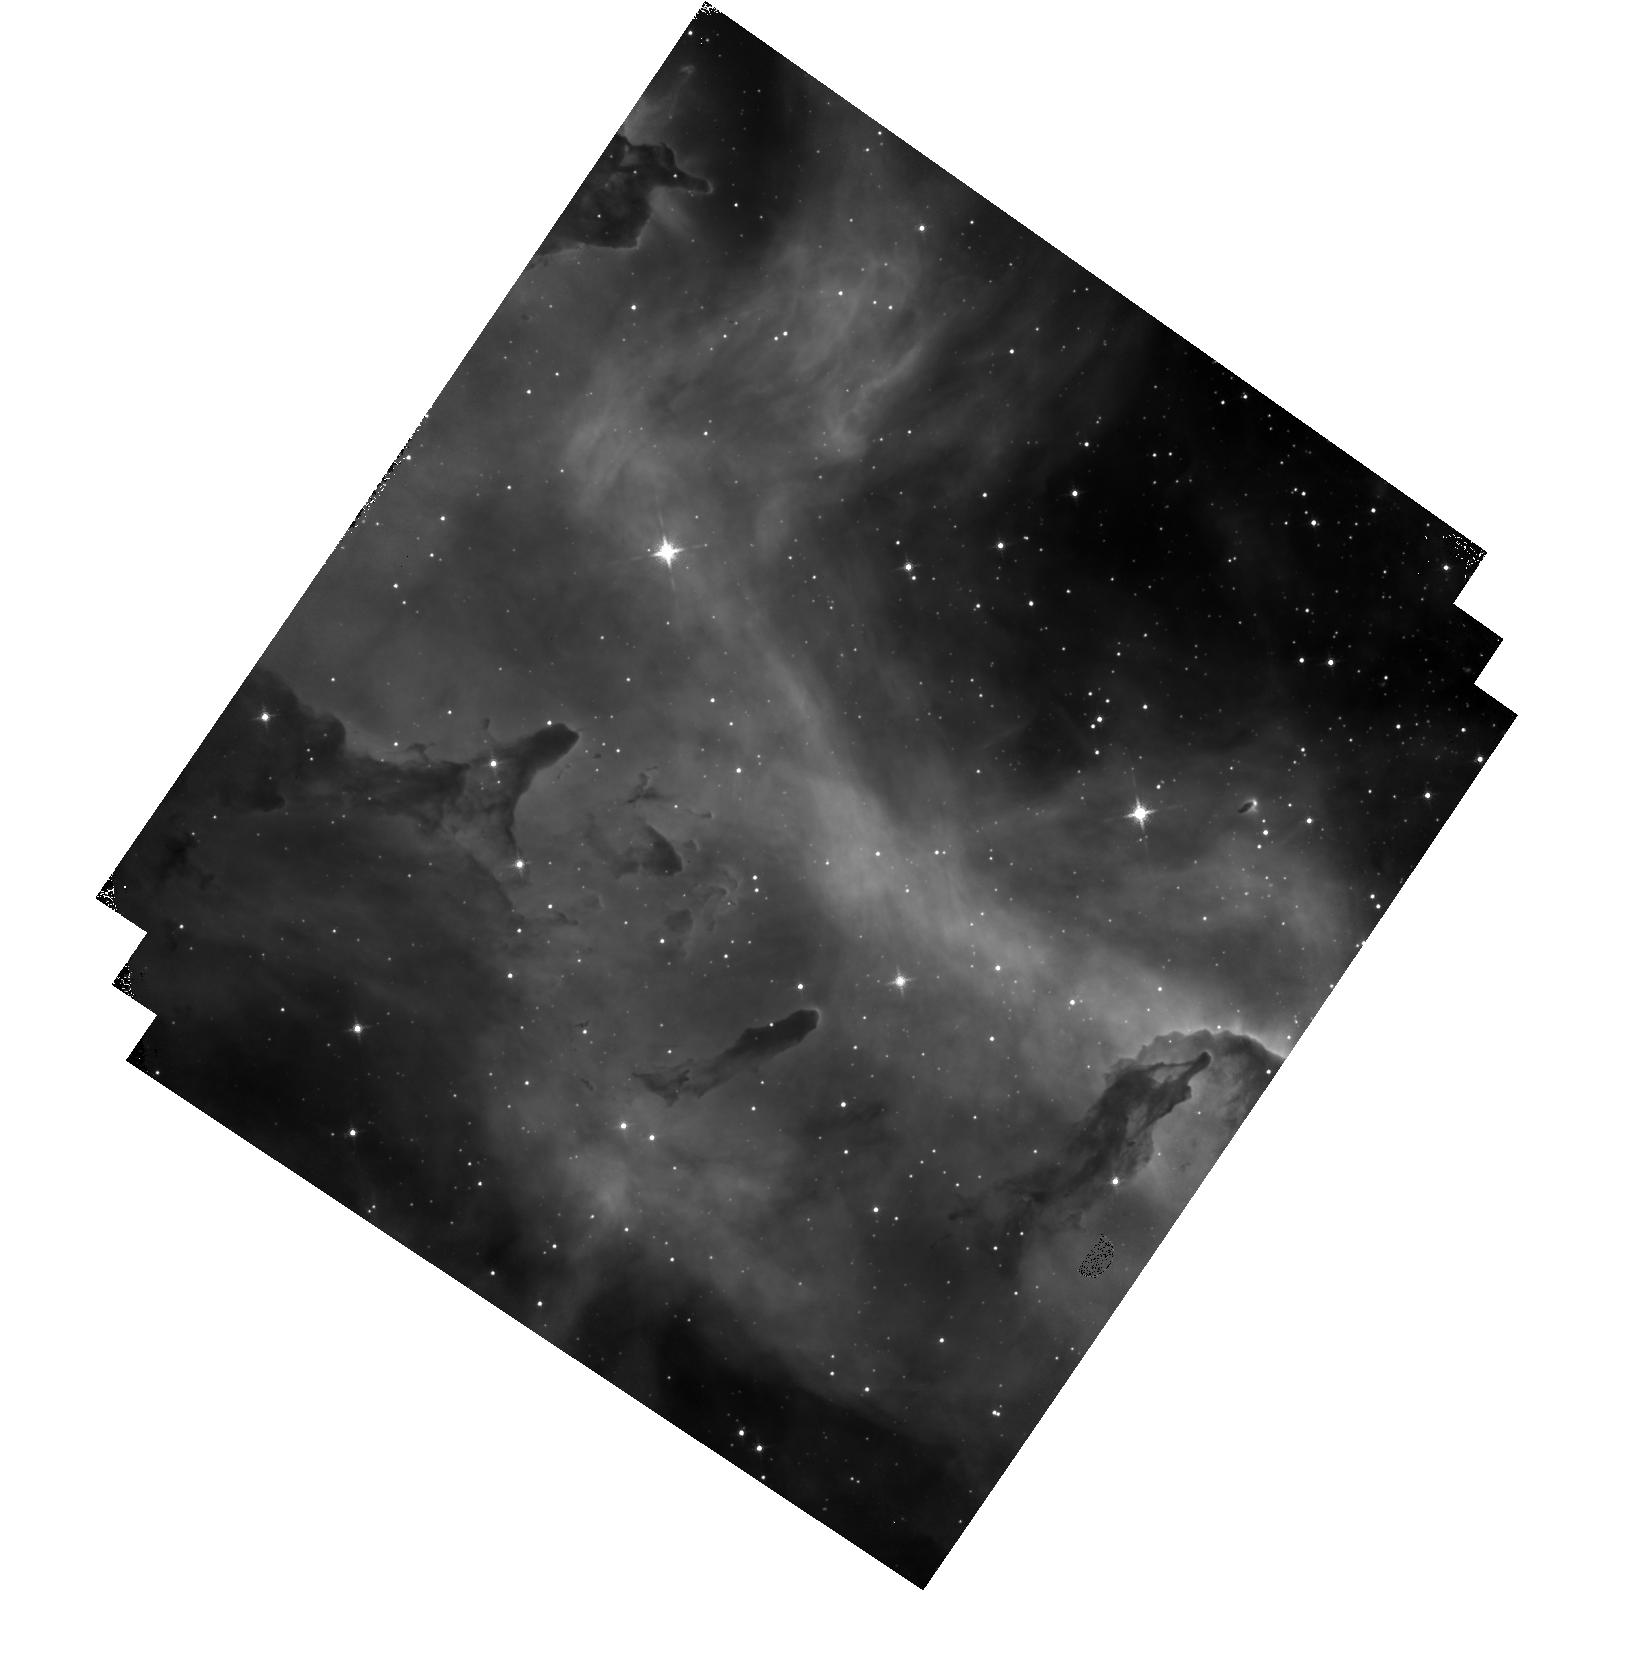
Target: ESO-127-18. Instrument: WFC3/IR. Filter: F128N. Exposure: 12 min. Observation ID: hst_13038_09_wfc3_ir_f128n_ibya09

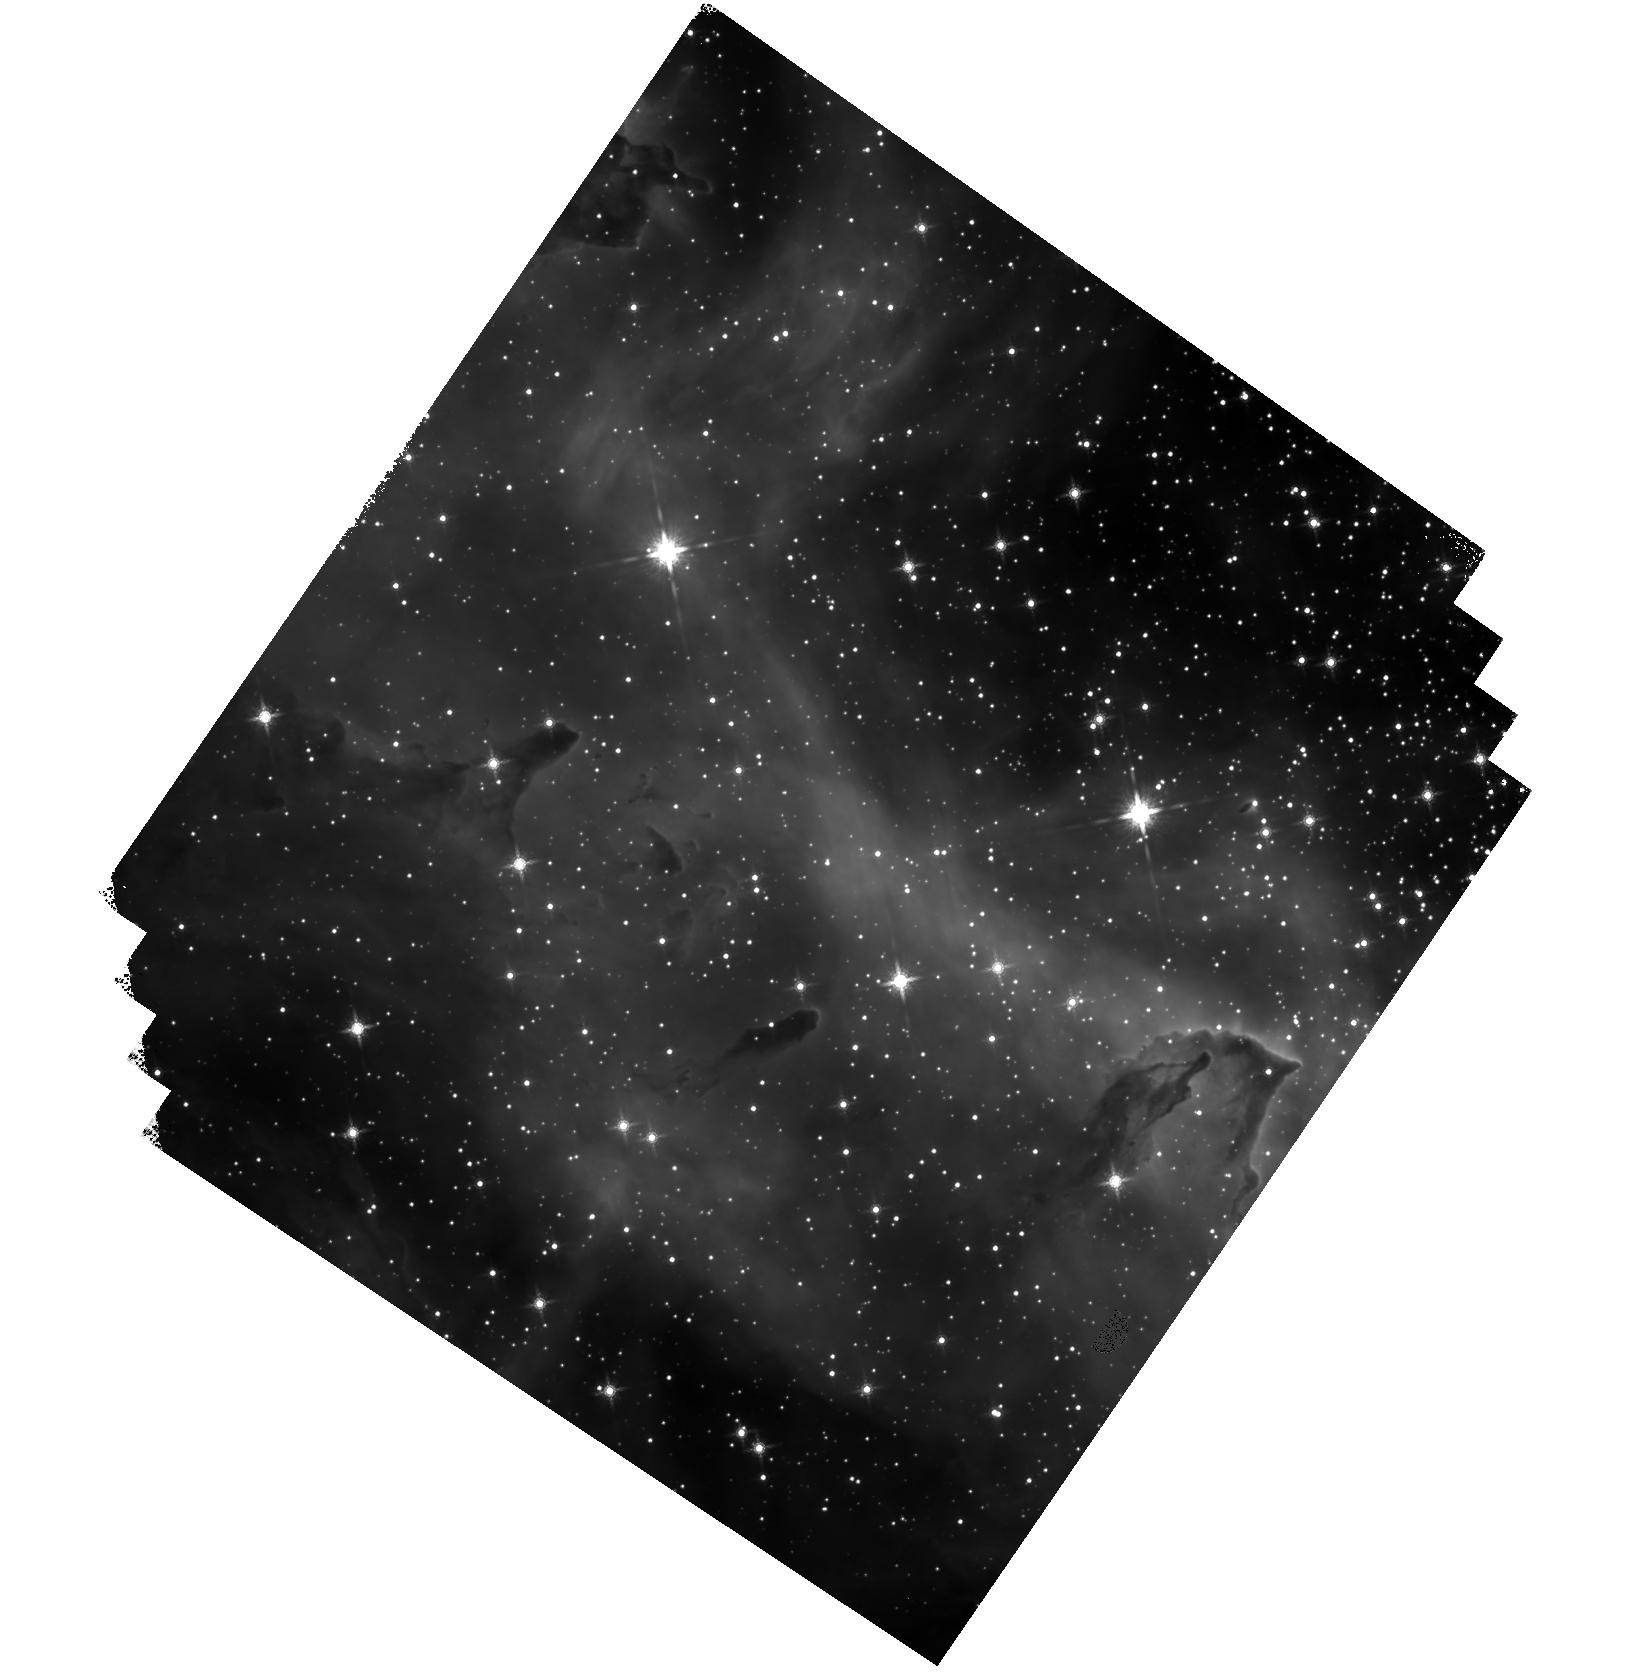
Target: ESO-127-18. Instrument: WFC3/IR. Filter: F160W. Exposure: 16 min. Observation ID: hst_13038_09_wfc3_ir_f160w_ibya09

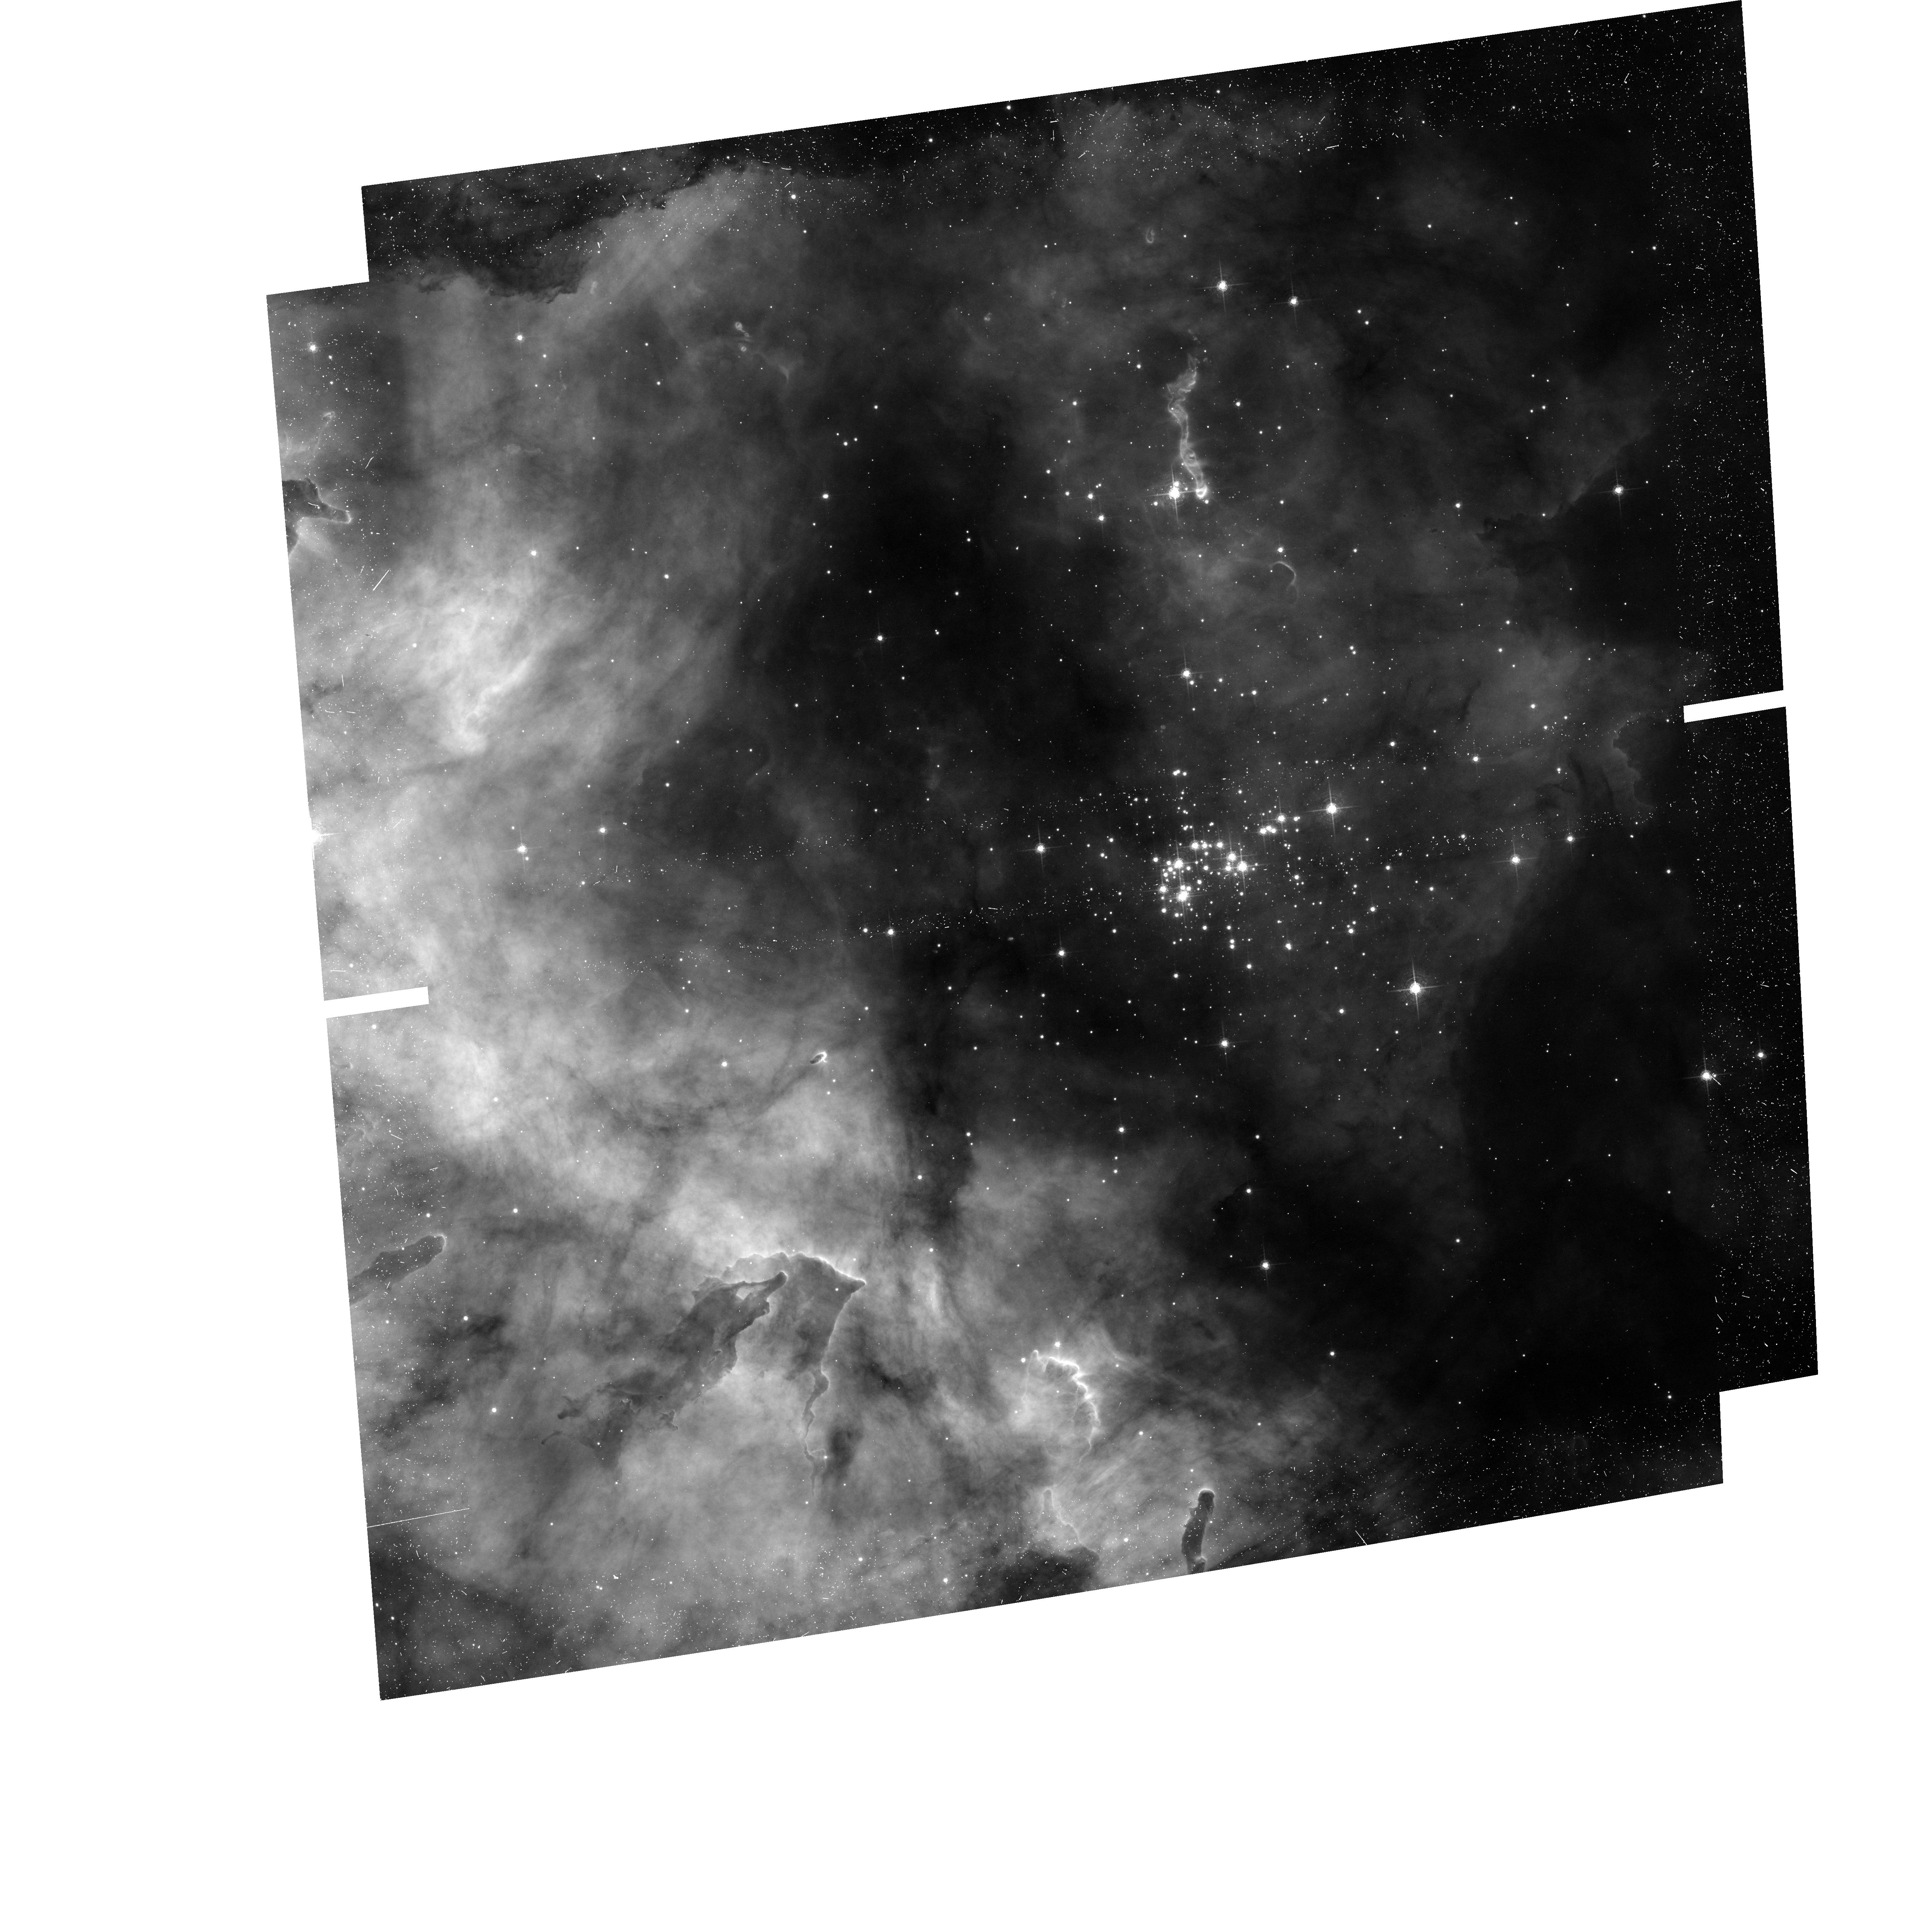
Target: ESO-127-18. Instrument: ACS/WFC. Filter: F658N. Exposure: 23 min. Observation ID: hst_13038_01_acs_wfc_f658n_jbya01

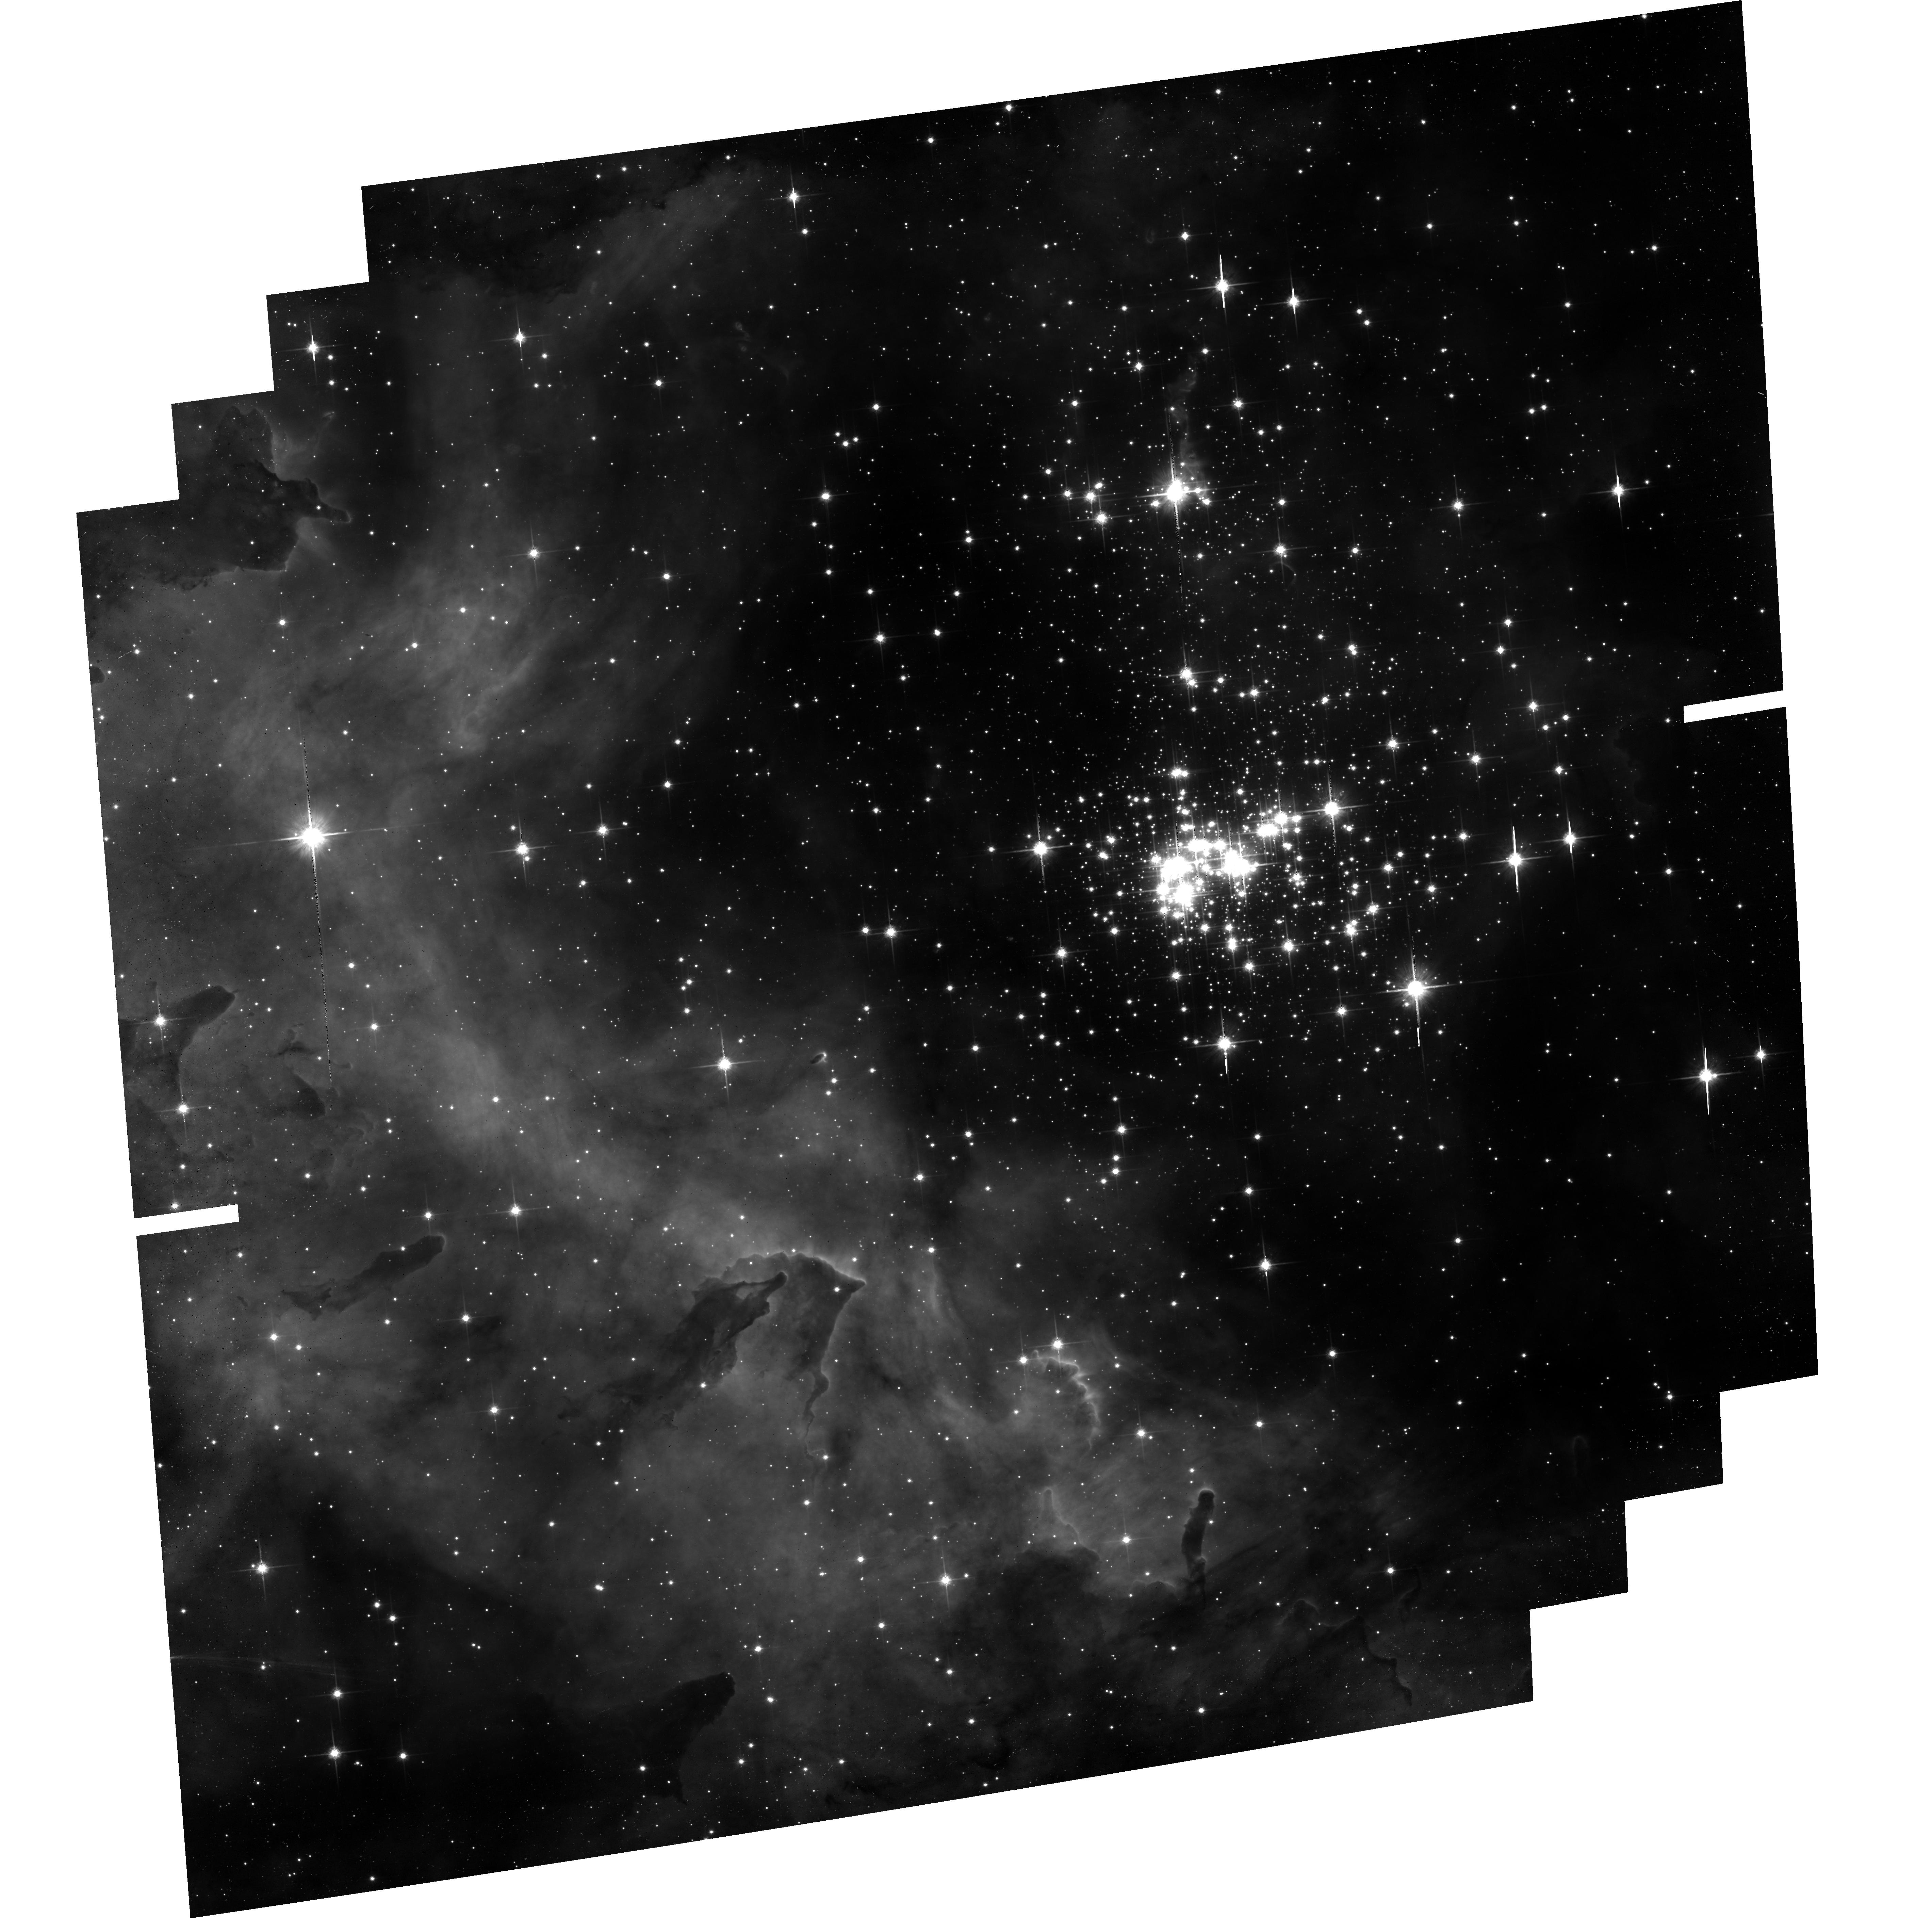
Target: ESO-127-18. Instrument: ACS/WFC. Filter: F814W. Exposure: 23 min. Observation ID: hst_13038_01_acs_wfc_f814w_jbya01

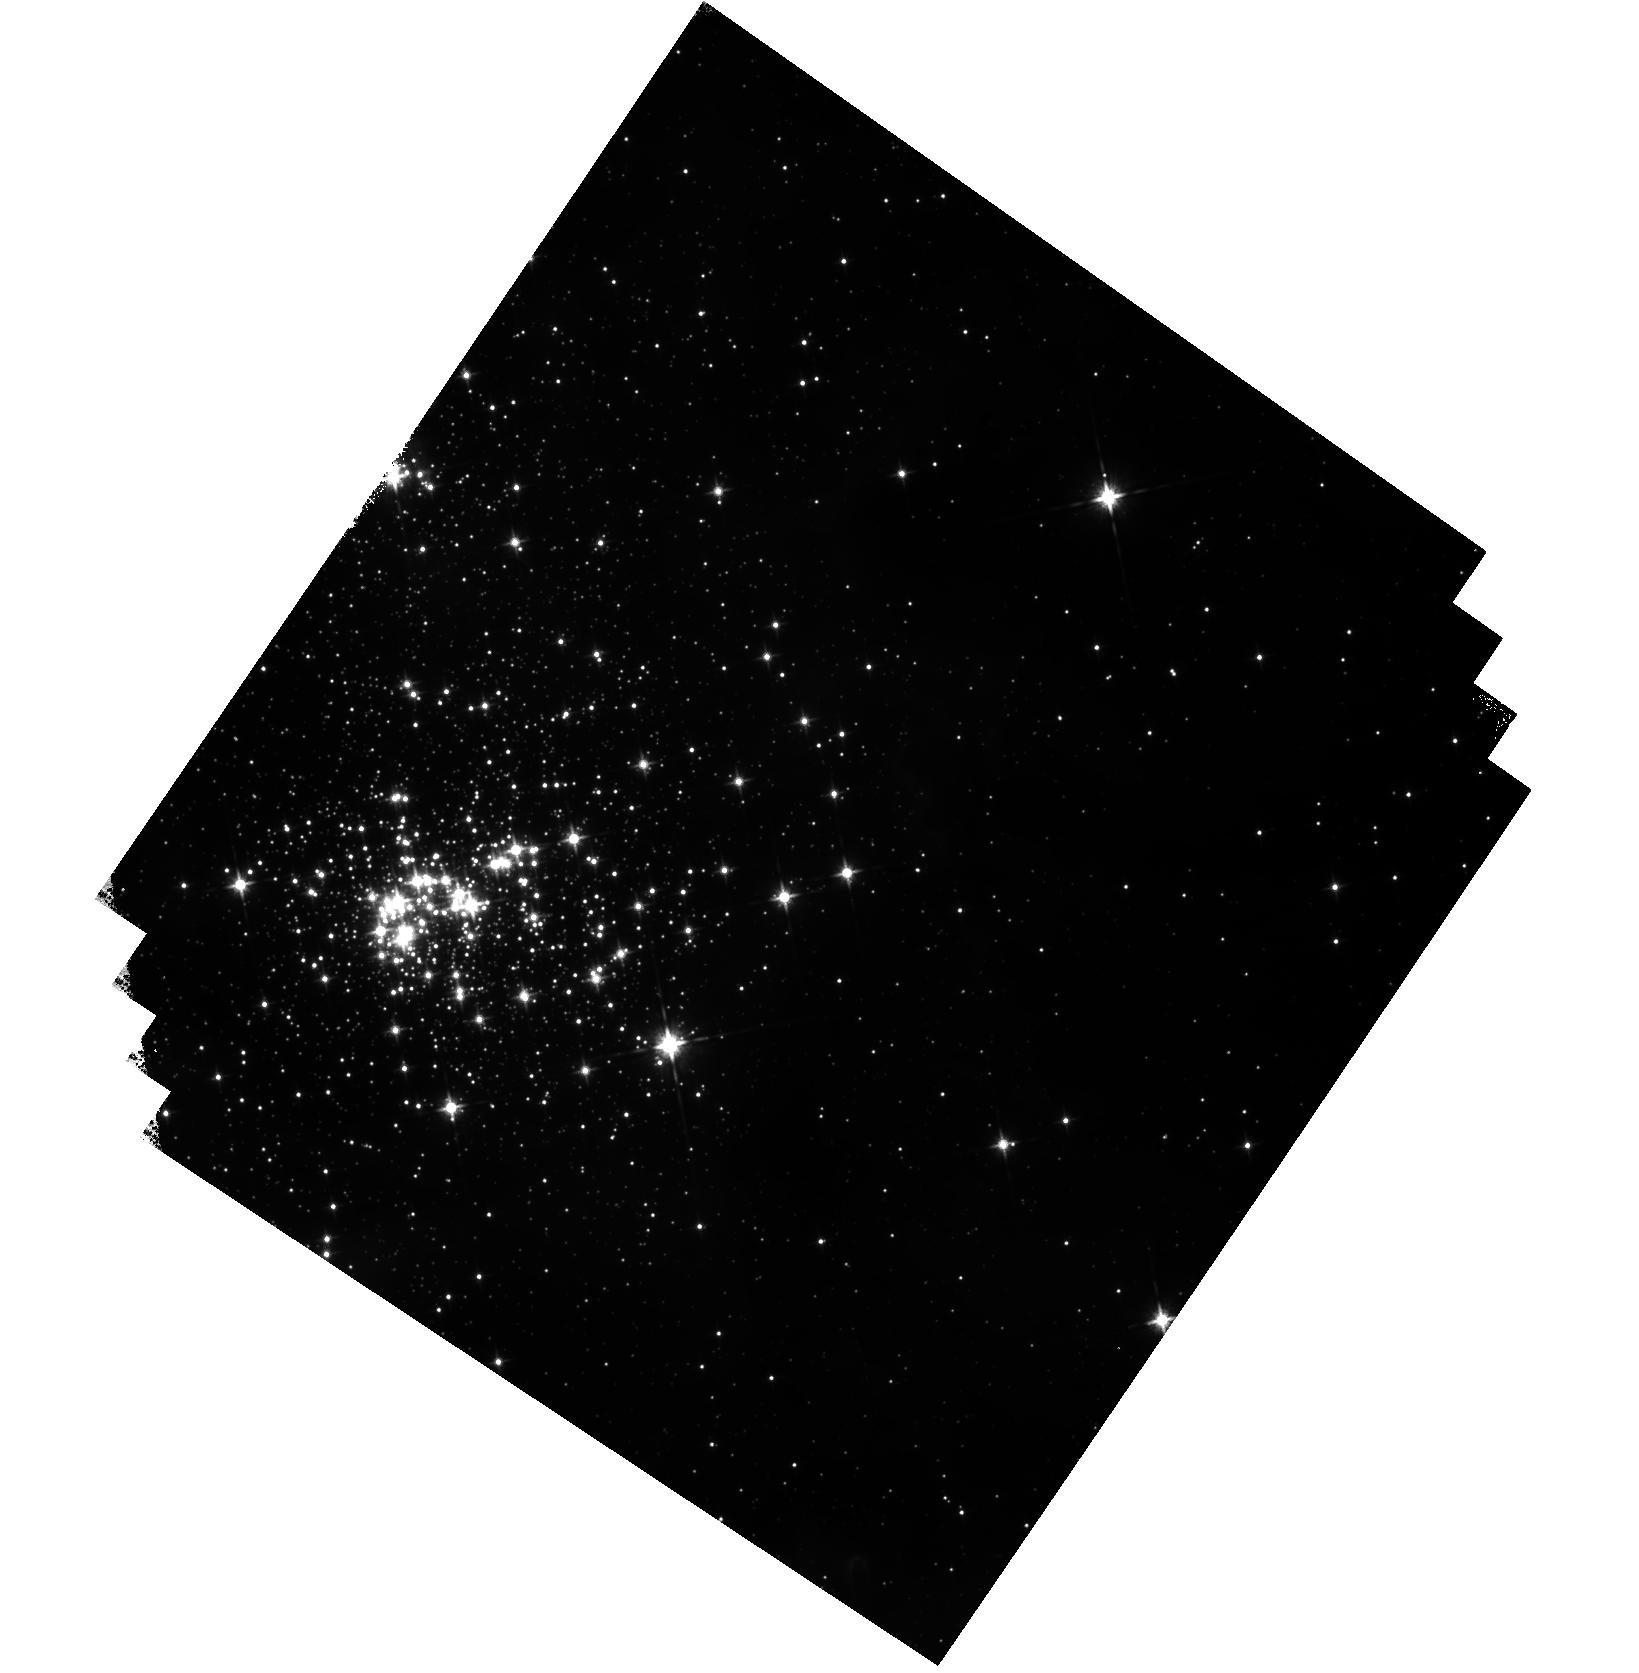
Target: ESO-127-18. Instrument: WFC3/IR. Filter: F125W. Exposure: 16 min. Observation ID: hst_13038_10_wfc3_ir_f125w_ibya10

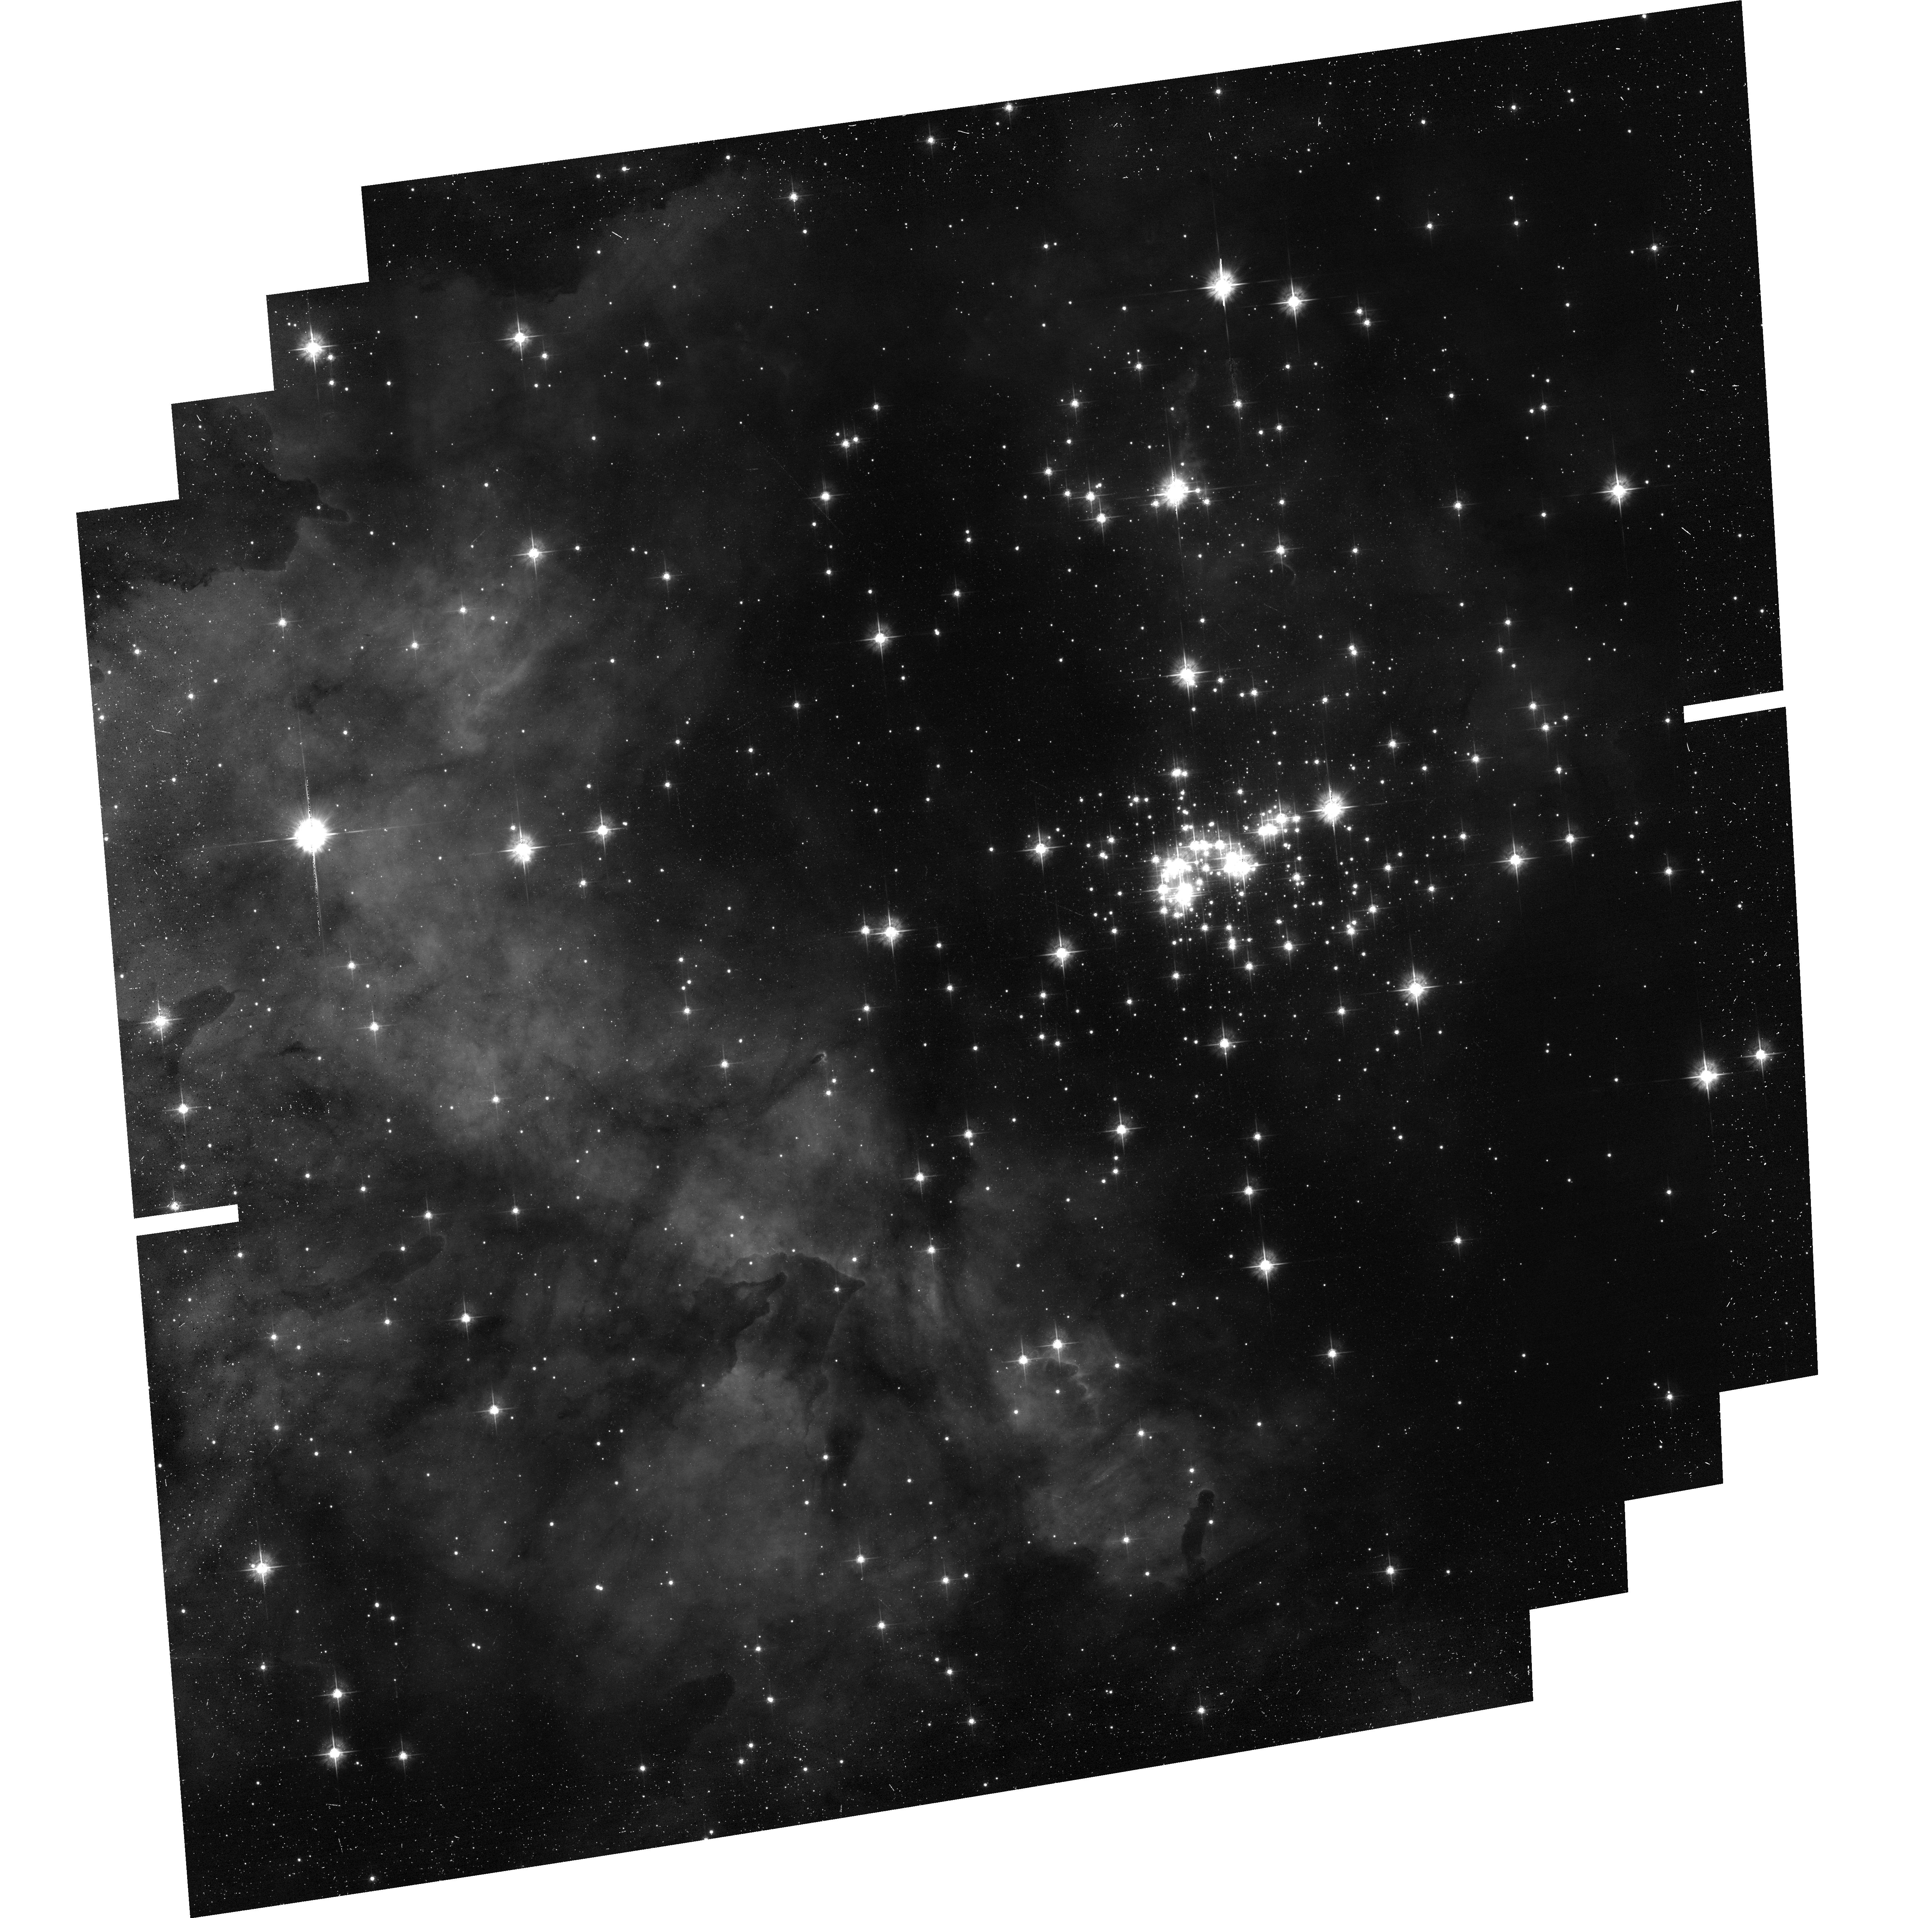
Target: ESO-127-18. Instrument: ACS/WFC. Filter: F555W. Exposure: 23 min. Observation ID: hst_13038_01_acs_wfc_f555w_jbya01

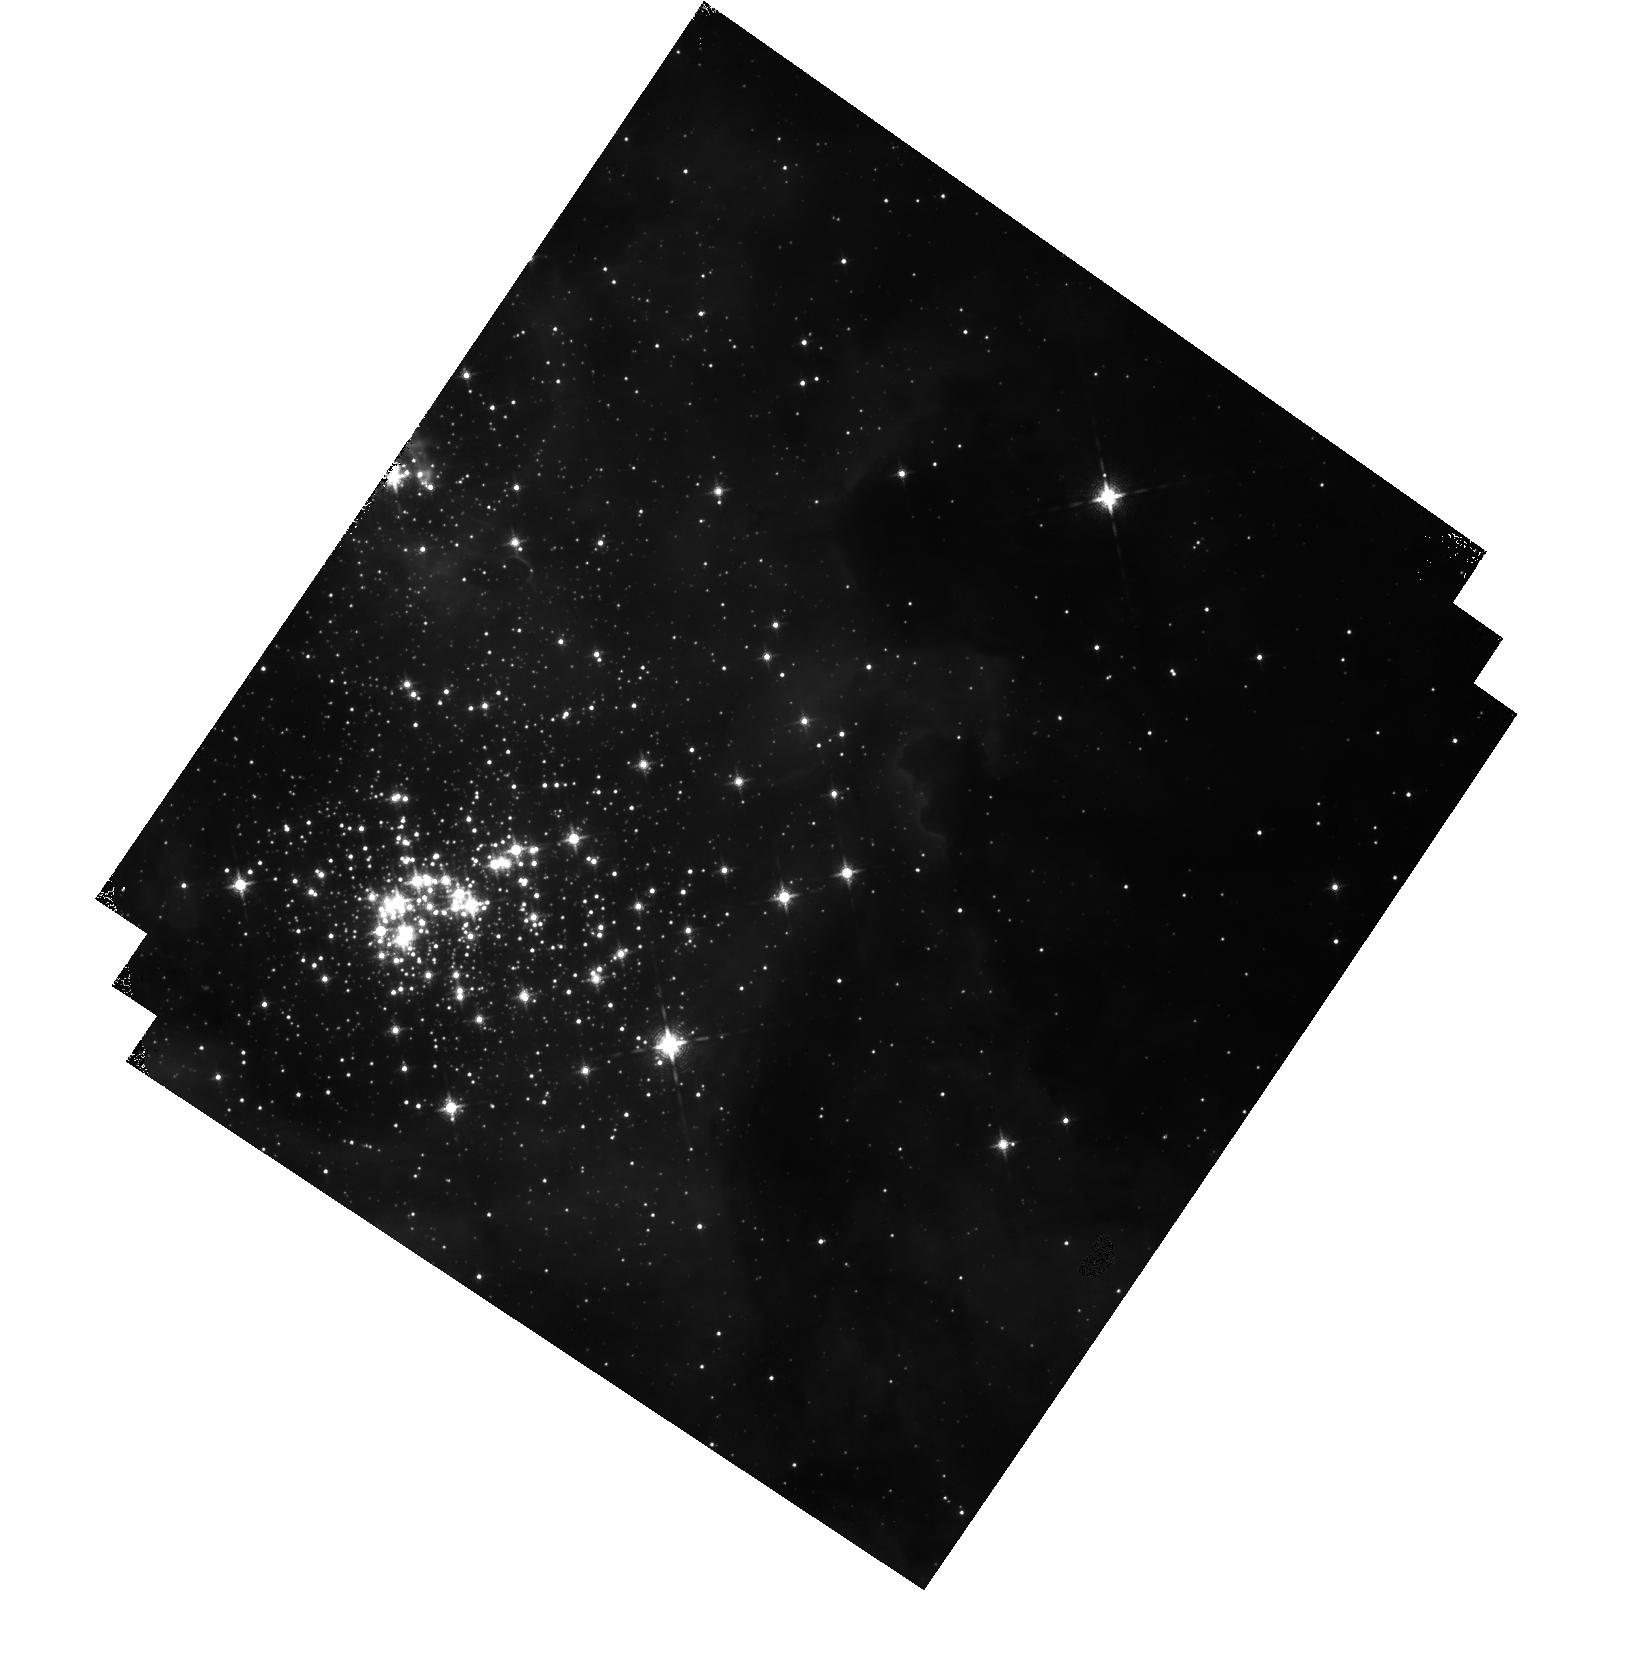
Target: ESO-127-18. Instrument: WFC3/IR. Filter: F128N. Exposure: 12 min. Observation ID: hst_13038_10_wfc3_ir_f128n_ibya10

Westerlund 2, top to bottom: how massive star clusters form. (PI: Nota, Antonella)

Massive stellar clusters are the main indicators of star formation activity in the distant universe, still their origin and evolution is only partially understood. We have demonstrated that combining deep high resolution optical and IR photometry is a powerful method to investigate the initial phases of massive stellar clusters. We are now proposing to obtain deep, high resolution ACS and WFC3 observations designed to individually resolve and measure stars in Westerlund 2 (Wd2), one of the youngest and most massive clusters in the Milky Way, from the upper mass cut-off down to the hydrogen-burning limit. Wd2 is quite unique, because it is close (8kpc), young (<2Myr), massive (>10^4 Mo) and not well studied. Yet, it is perfectly suitable to investigate how it formed, since neither stellar evolution nor cluster dynamics have had enough time to significantly affect its initial conditions. We propose to determine its mass function, which will well approximate its IMF, establish whether primordial mass segregation is present, characterise the population of pre-Main Sequence stars that have been found by Spitzer, and - as a added bonus - take a high resolution view of the surroundings of WR20a, a very massive eclipsing WR binary that might have been ejected from the cluster center. Second epoch observations in two years will allow us to accurately identify the Wd2 cluster members, and will establish the presence of additional walkaway stars, in addition possibly to WR20a. Because high resolution, high dynamic range, and PSF stability - necessary for the astrometric part - are absolute requirements to complete this project, this study can only be done with HST.